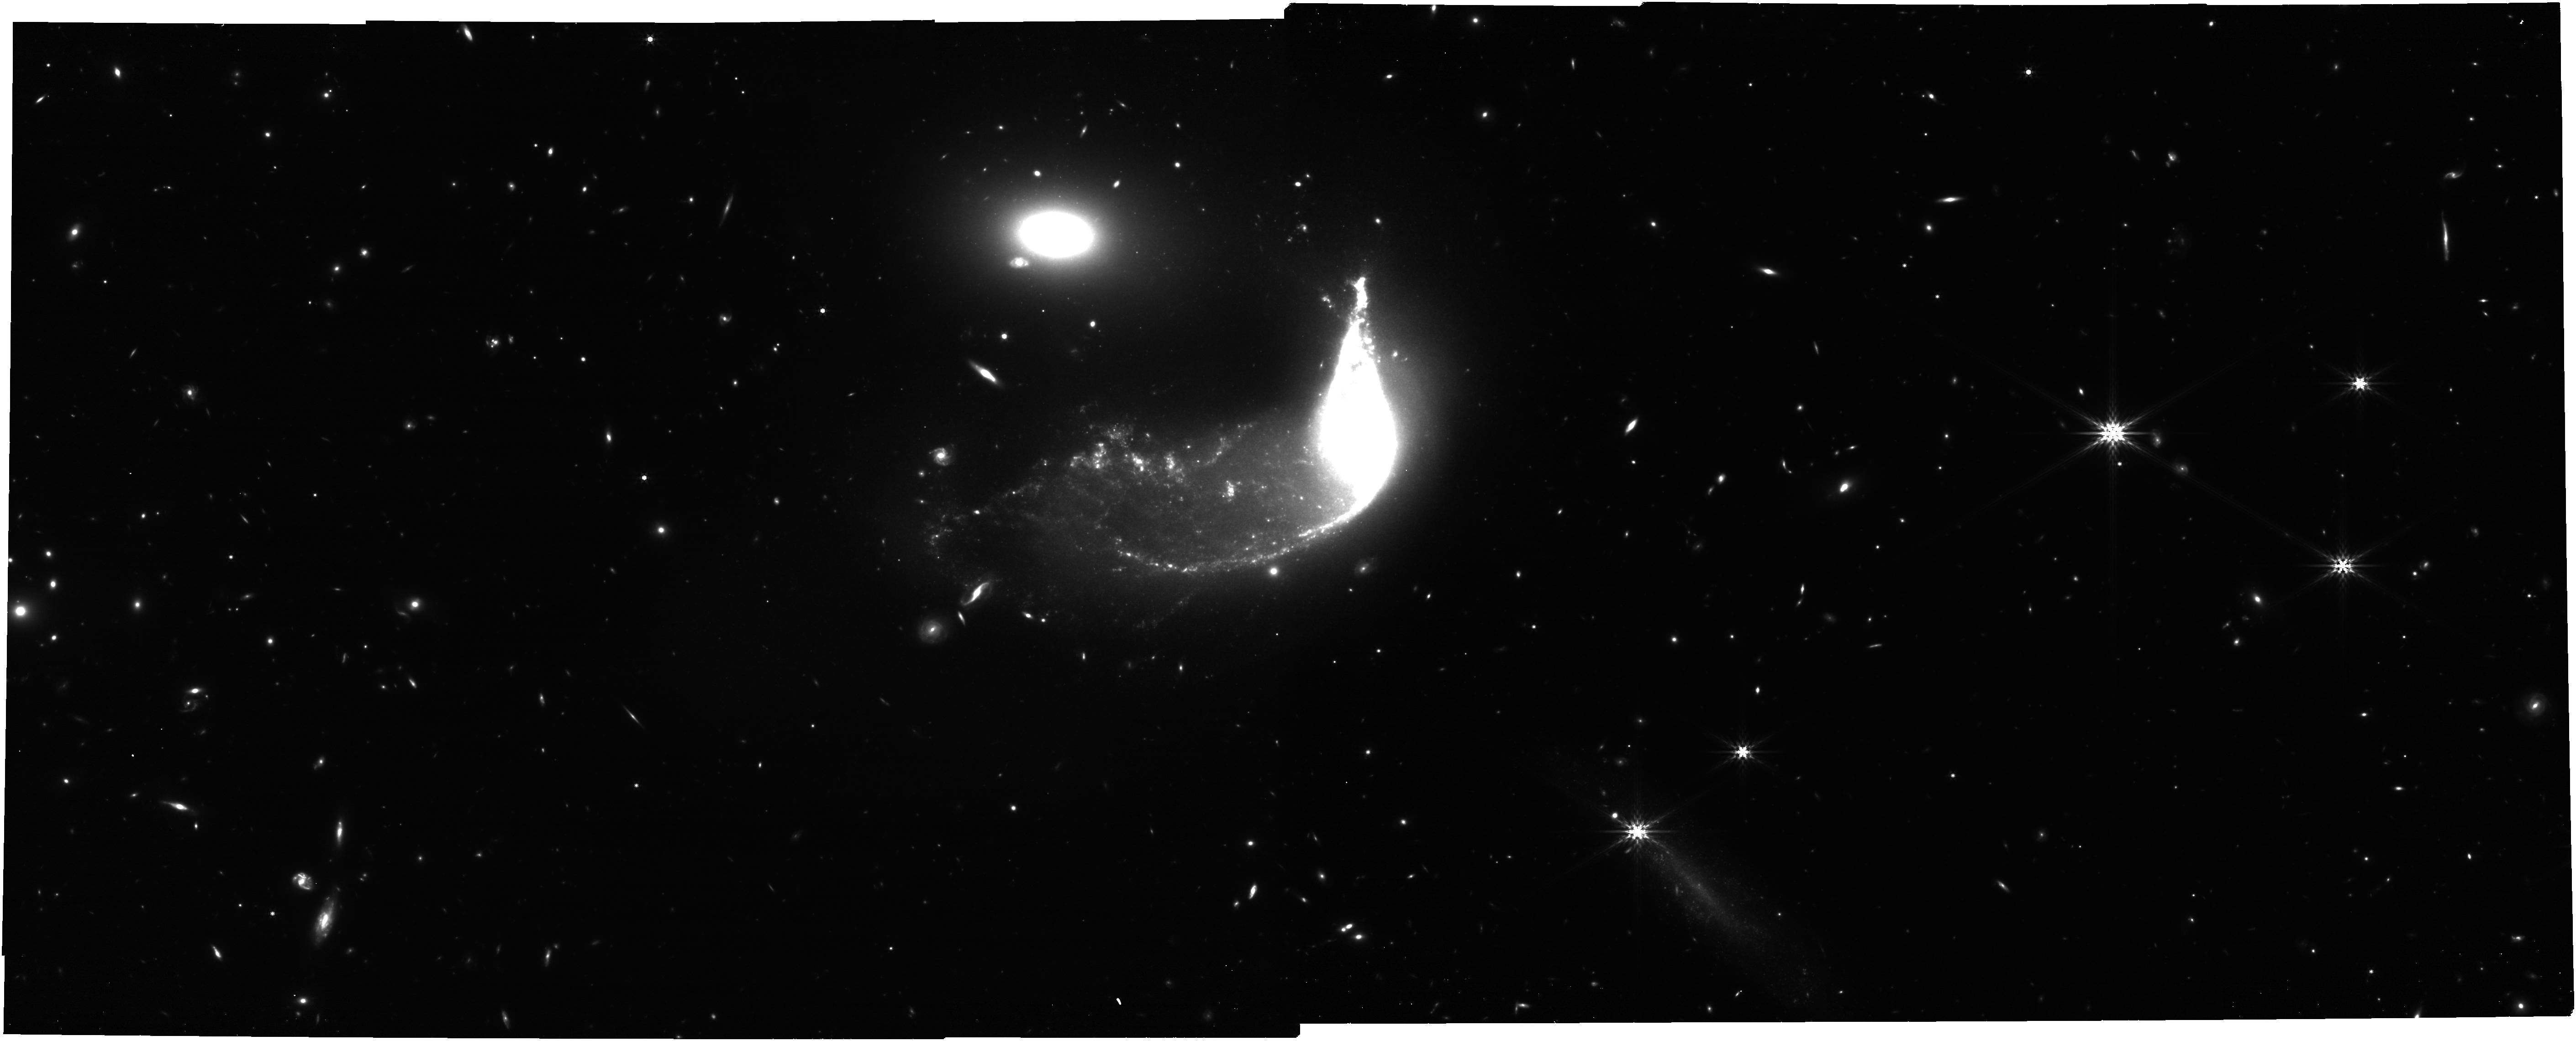
Target: Interacting_Galaxy_Pair_NIRCam. Instrument: NIRCAM. Filter: F444W. Exposure: 48 min. Observation ID: jw06564-o002_t002_nircam_clear-f444w

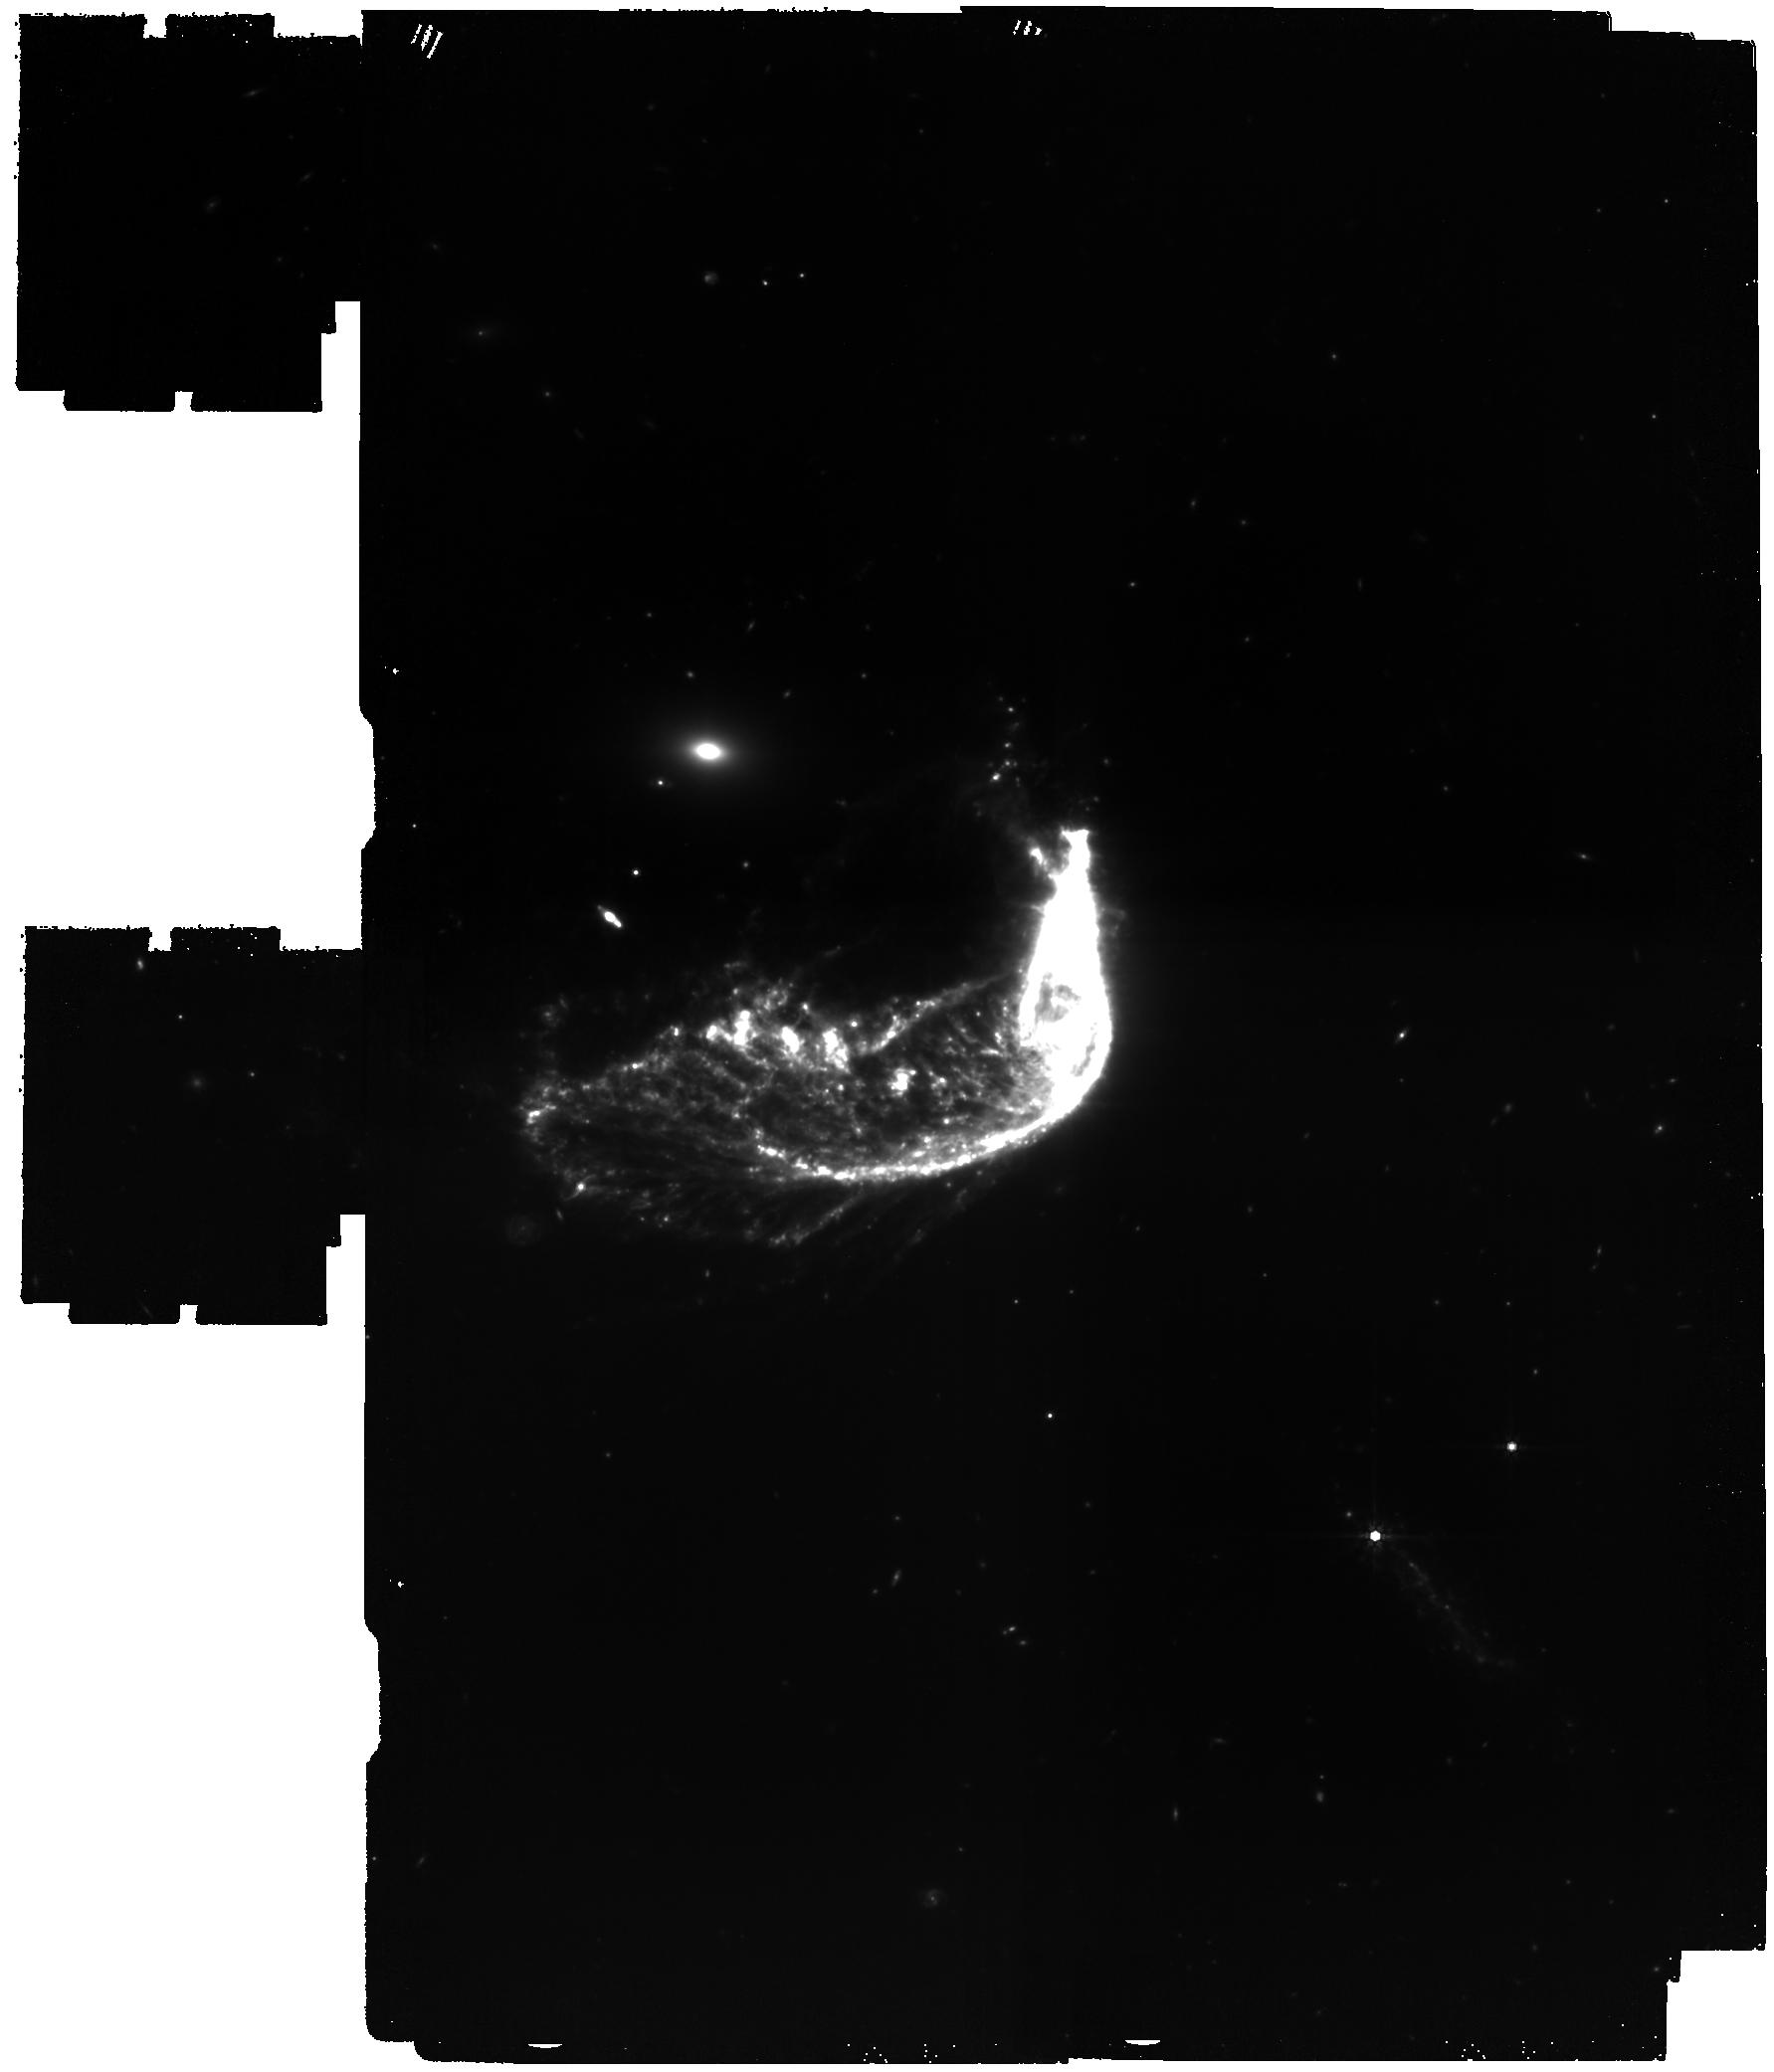
Target: Interacting_Galaxy_Pair_MIRI. Instrument: MIRI. Filter: F770W. Exposure: 2.8 h. Observation ID: jw06564-o001_t001_miri_f770w

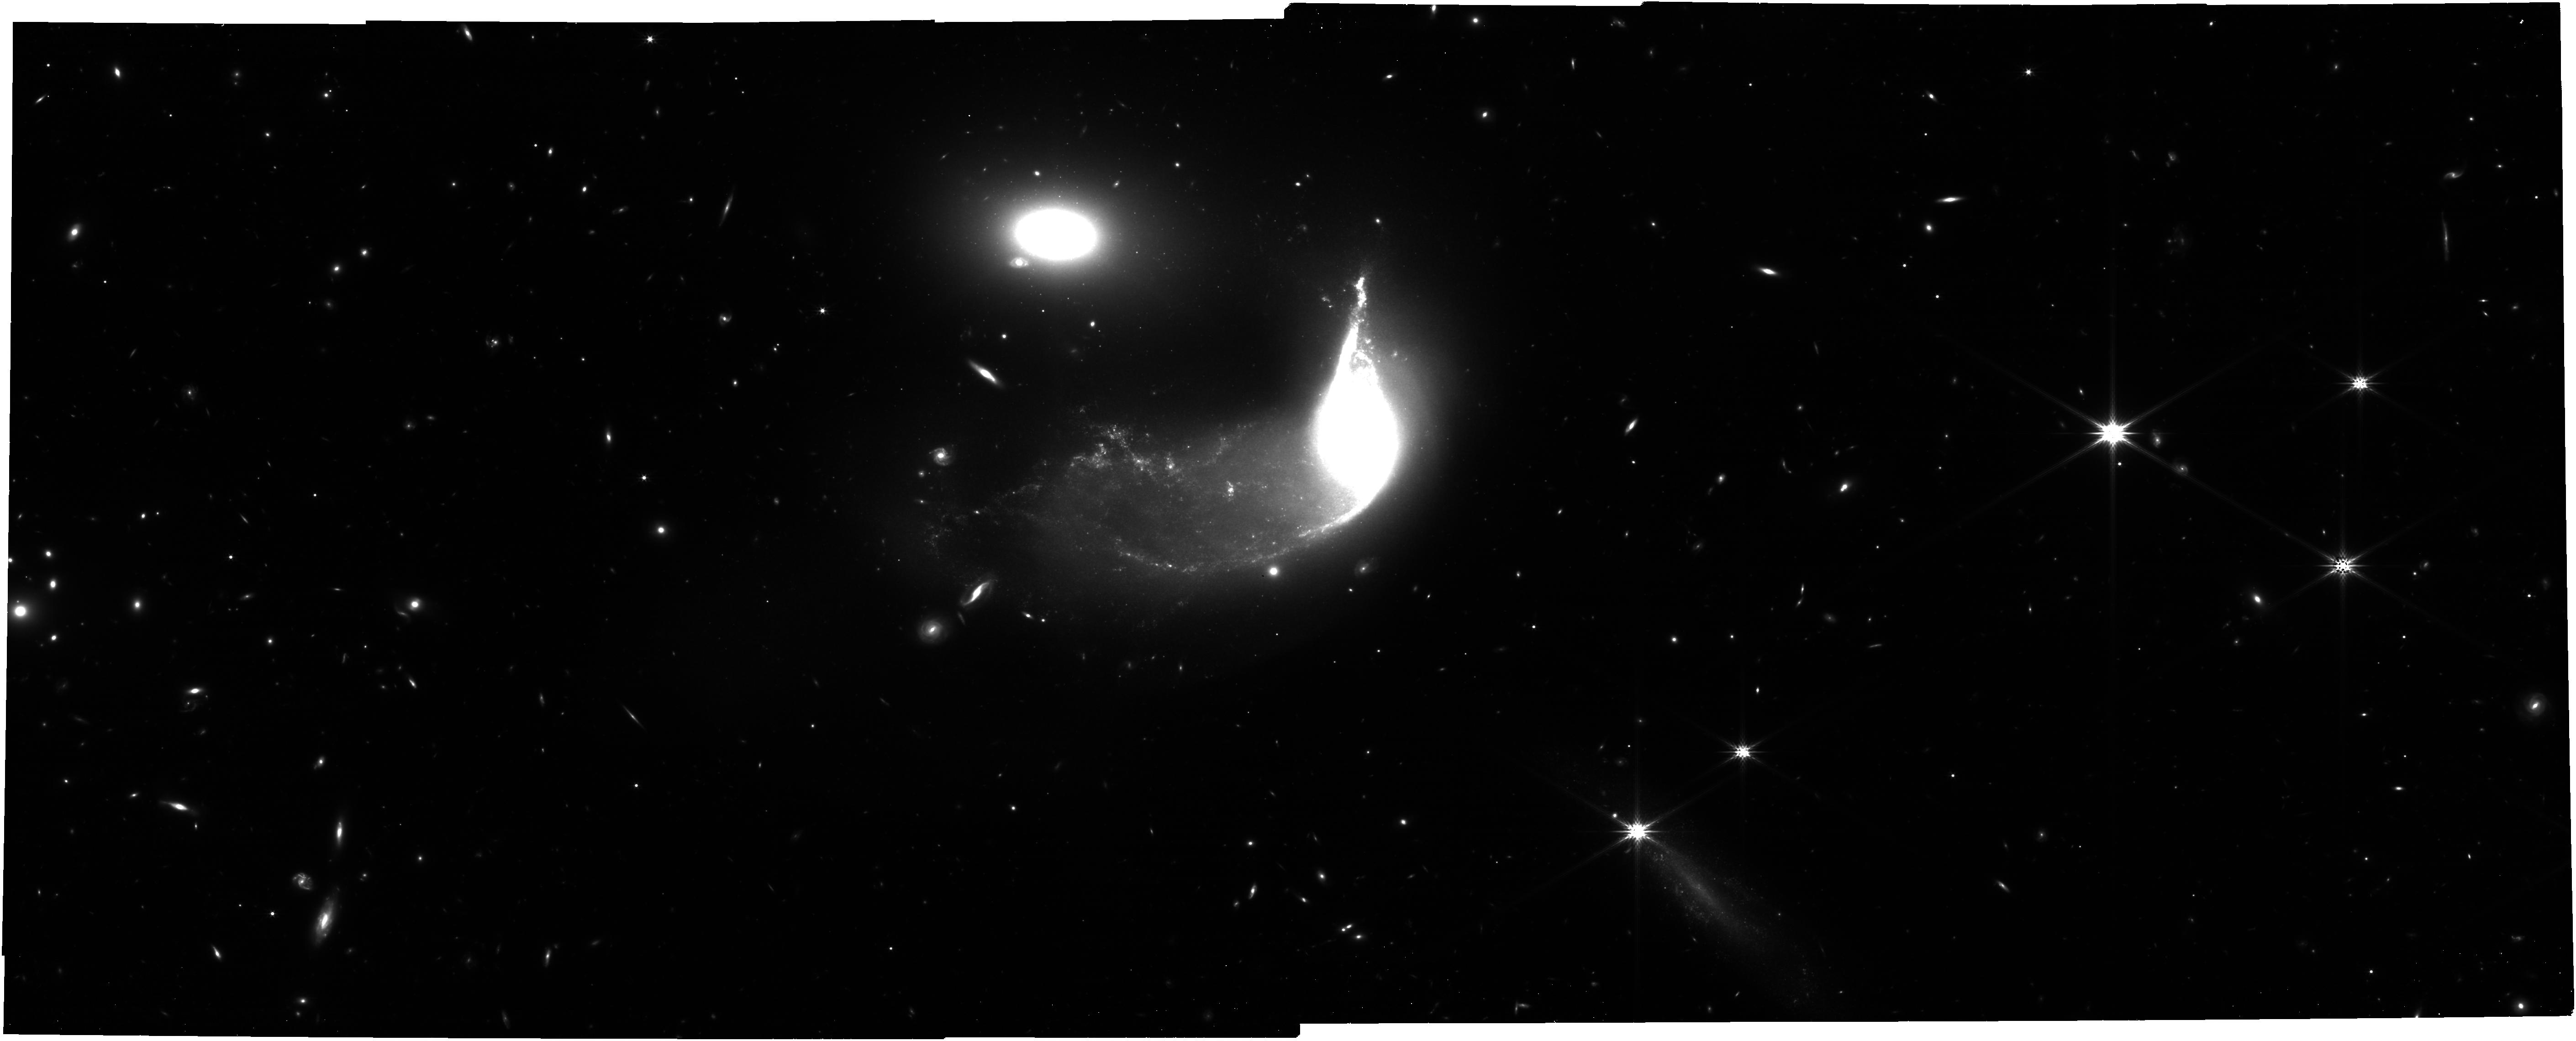
Target: Interacting_Galaxy_Pair_NIRCam. Instrument: NIRCAM. Filter: F277W. Exposure: 48 min. Observation ID: jw06564-o002_t002_nircam_clear-f277w

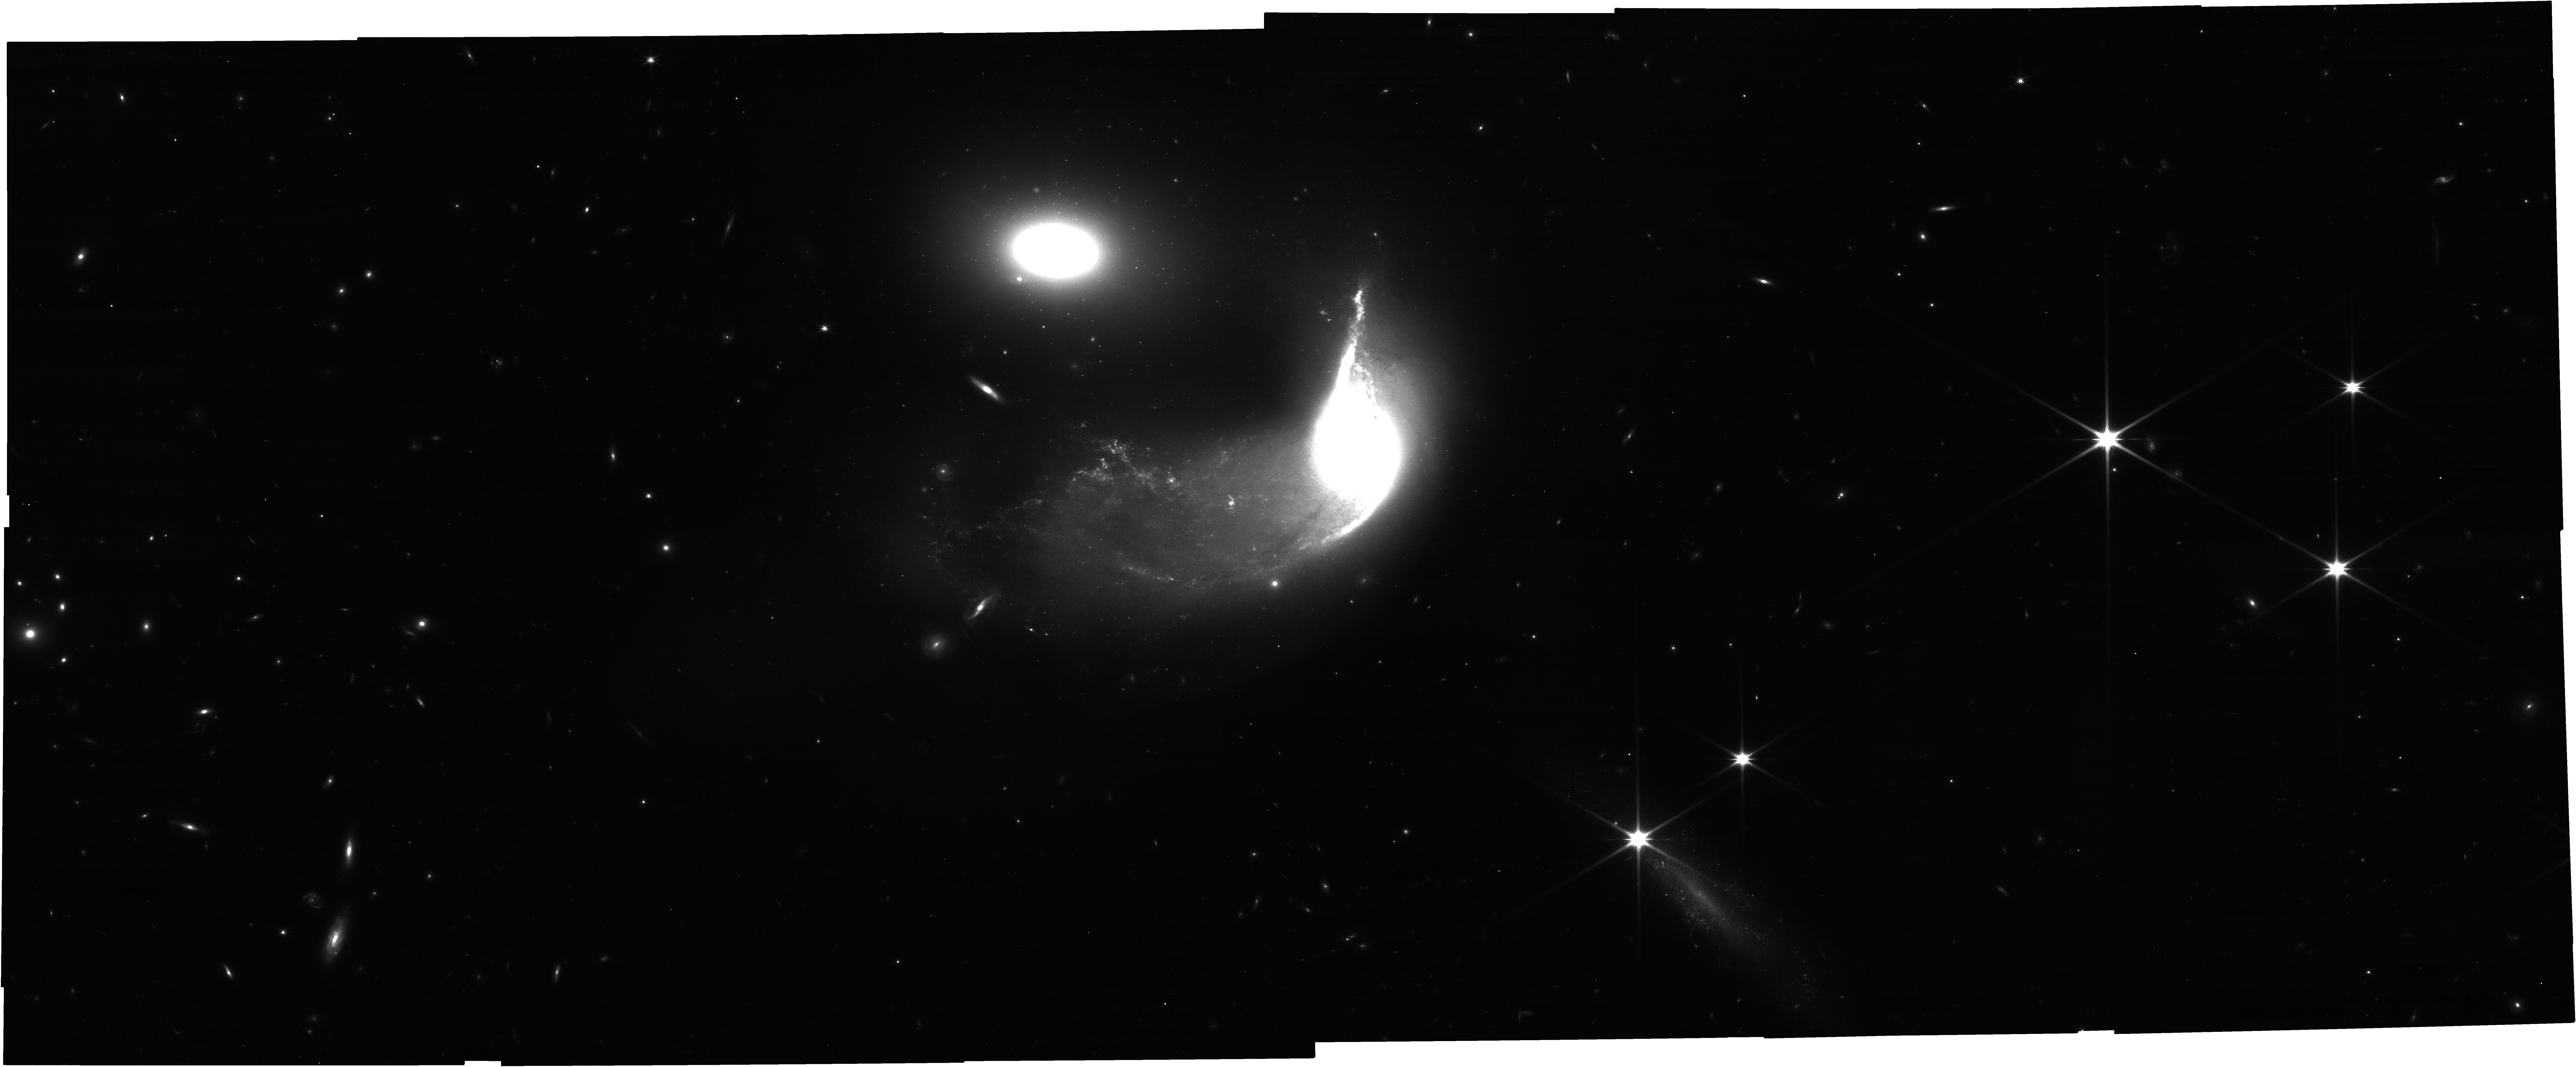
Target: Interacting_Galaxy_Pair_NIRCam. Instrument: NIRCAM. Filter: F150W. Exposure: 48 min. Observation ID: jw06564-o002_t002_nircam_clear-f150w

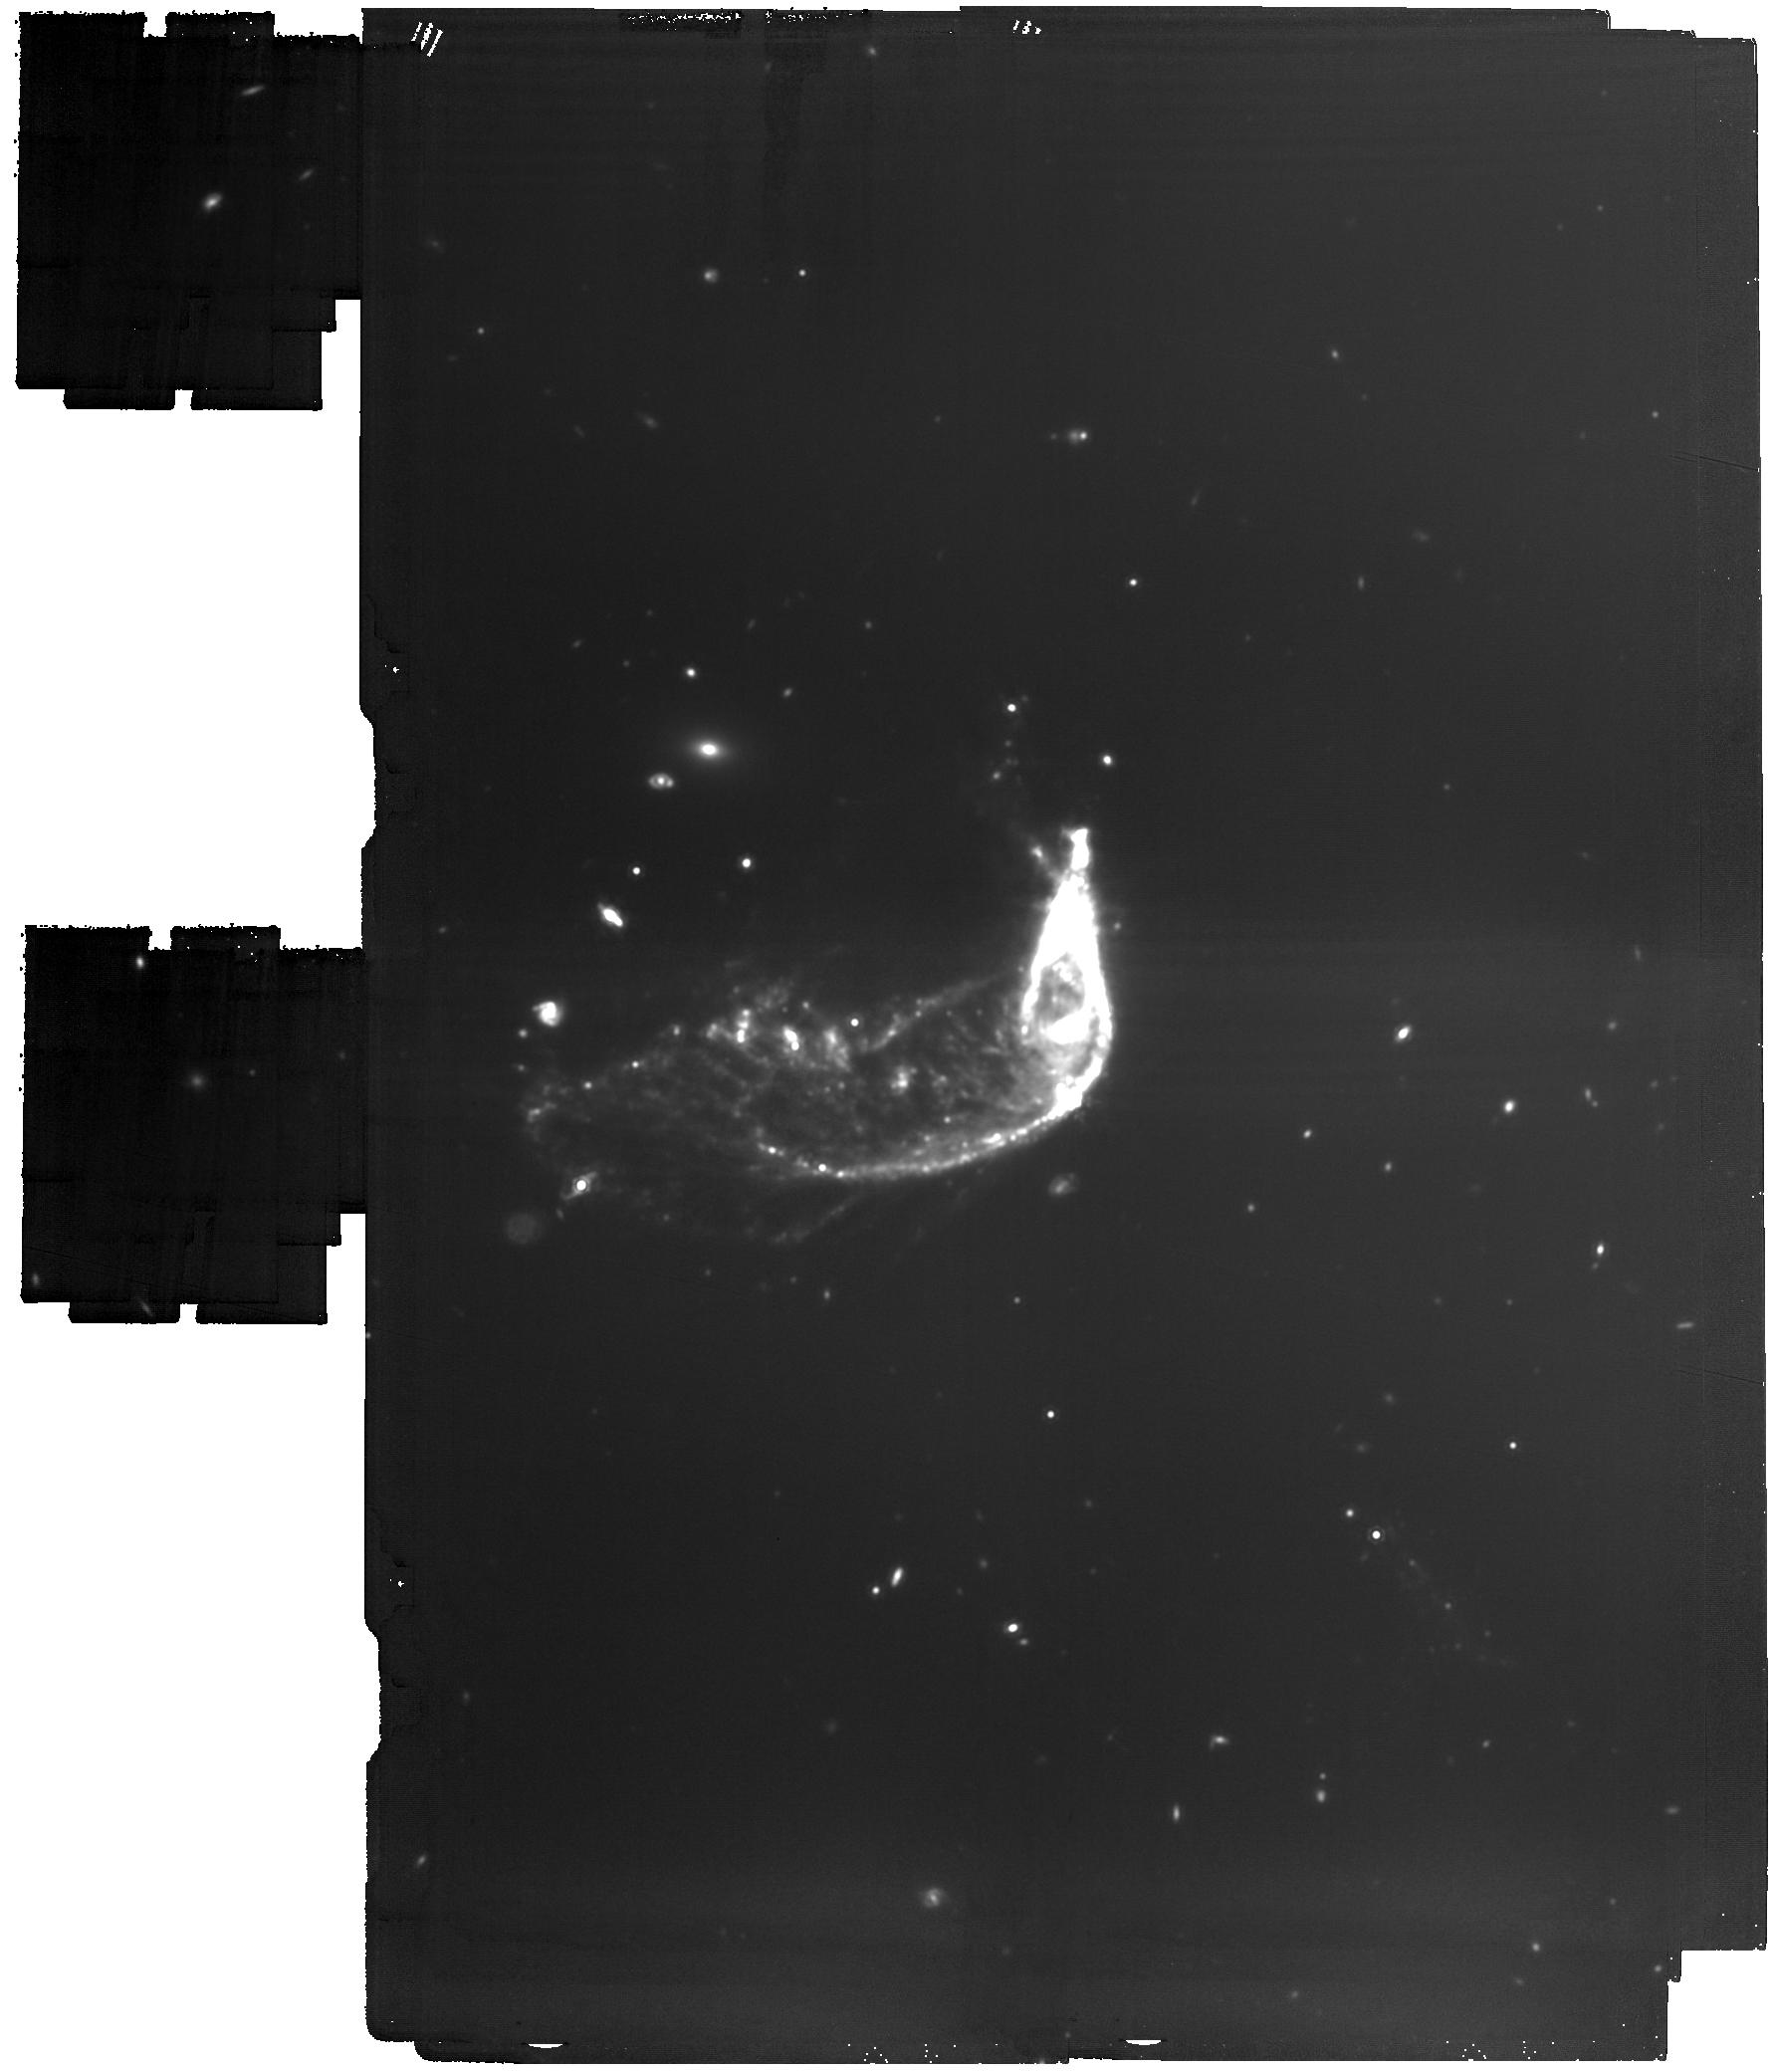
Target: Interacting_Galaxy_Pair_MIRI. Instrument: MIRI. Filter: F1500W. Exposure: 2.8 h. Observation ID: jw06564-o001_t001_miri_f1500w

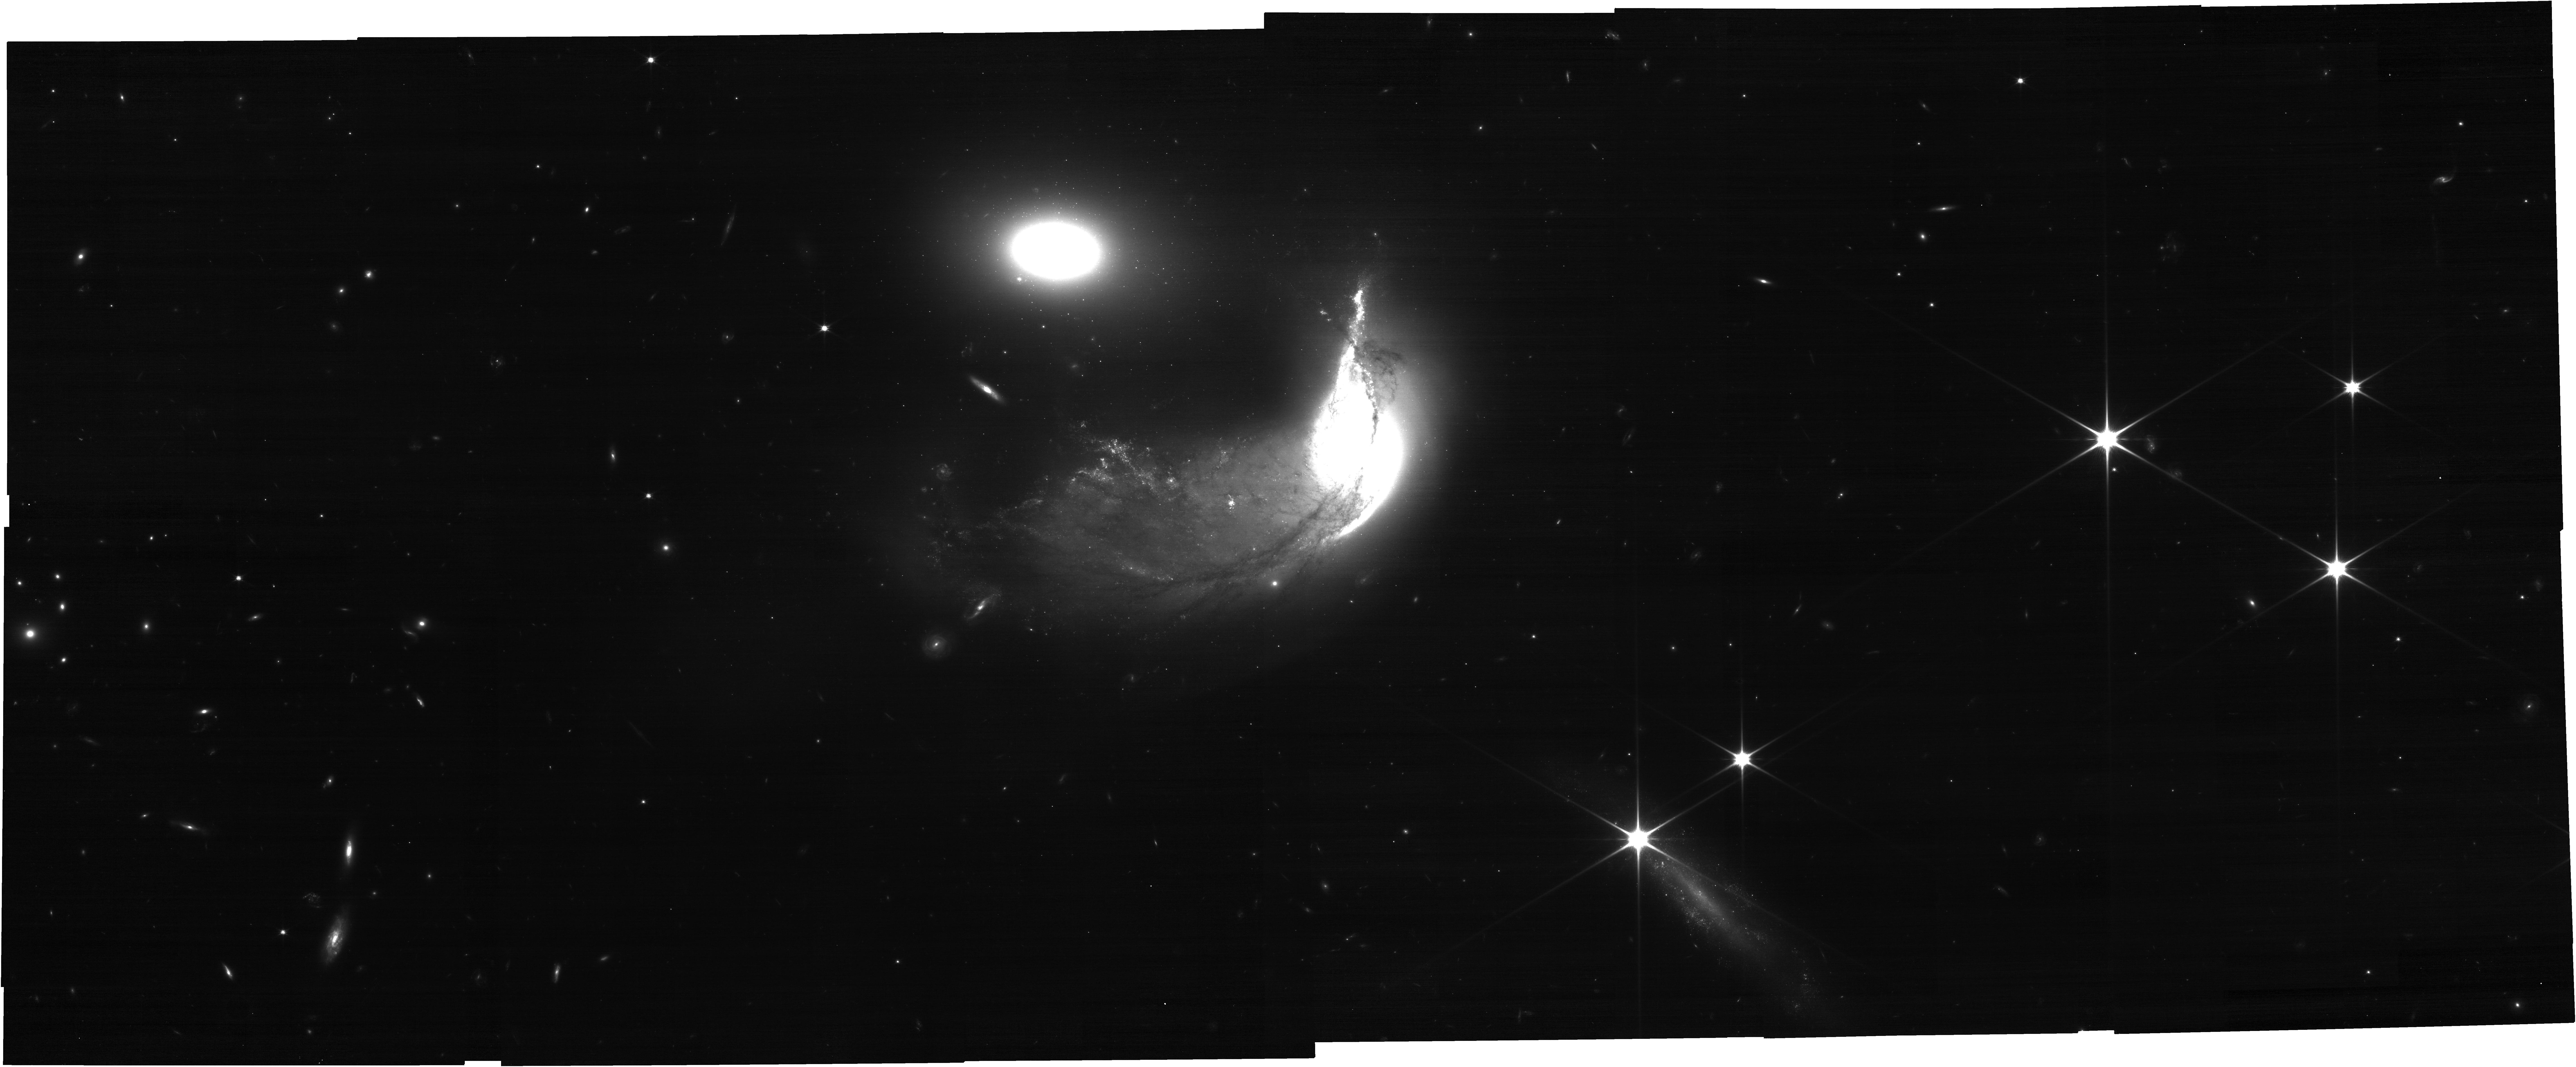
Target: Interacting_Galaxy_Pair_NIRCam. Instrument: NIRCAM. Filter: F090W. Exposure: 48 min. Observation ID: jw06564-o002_t002_nircam_clear-f090w

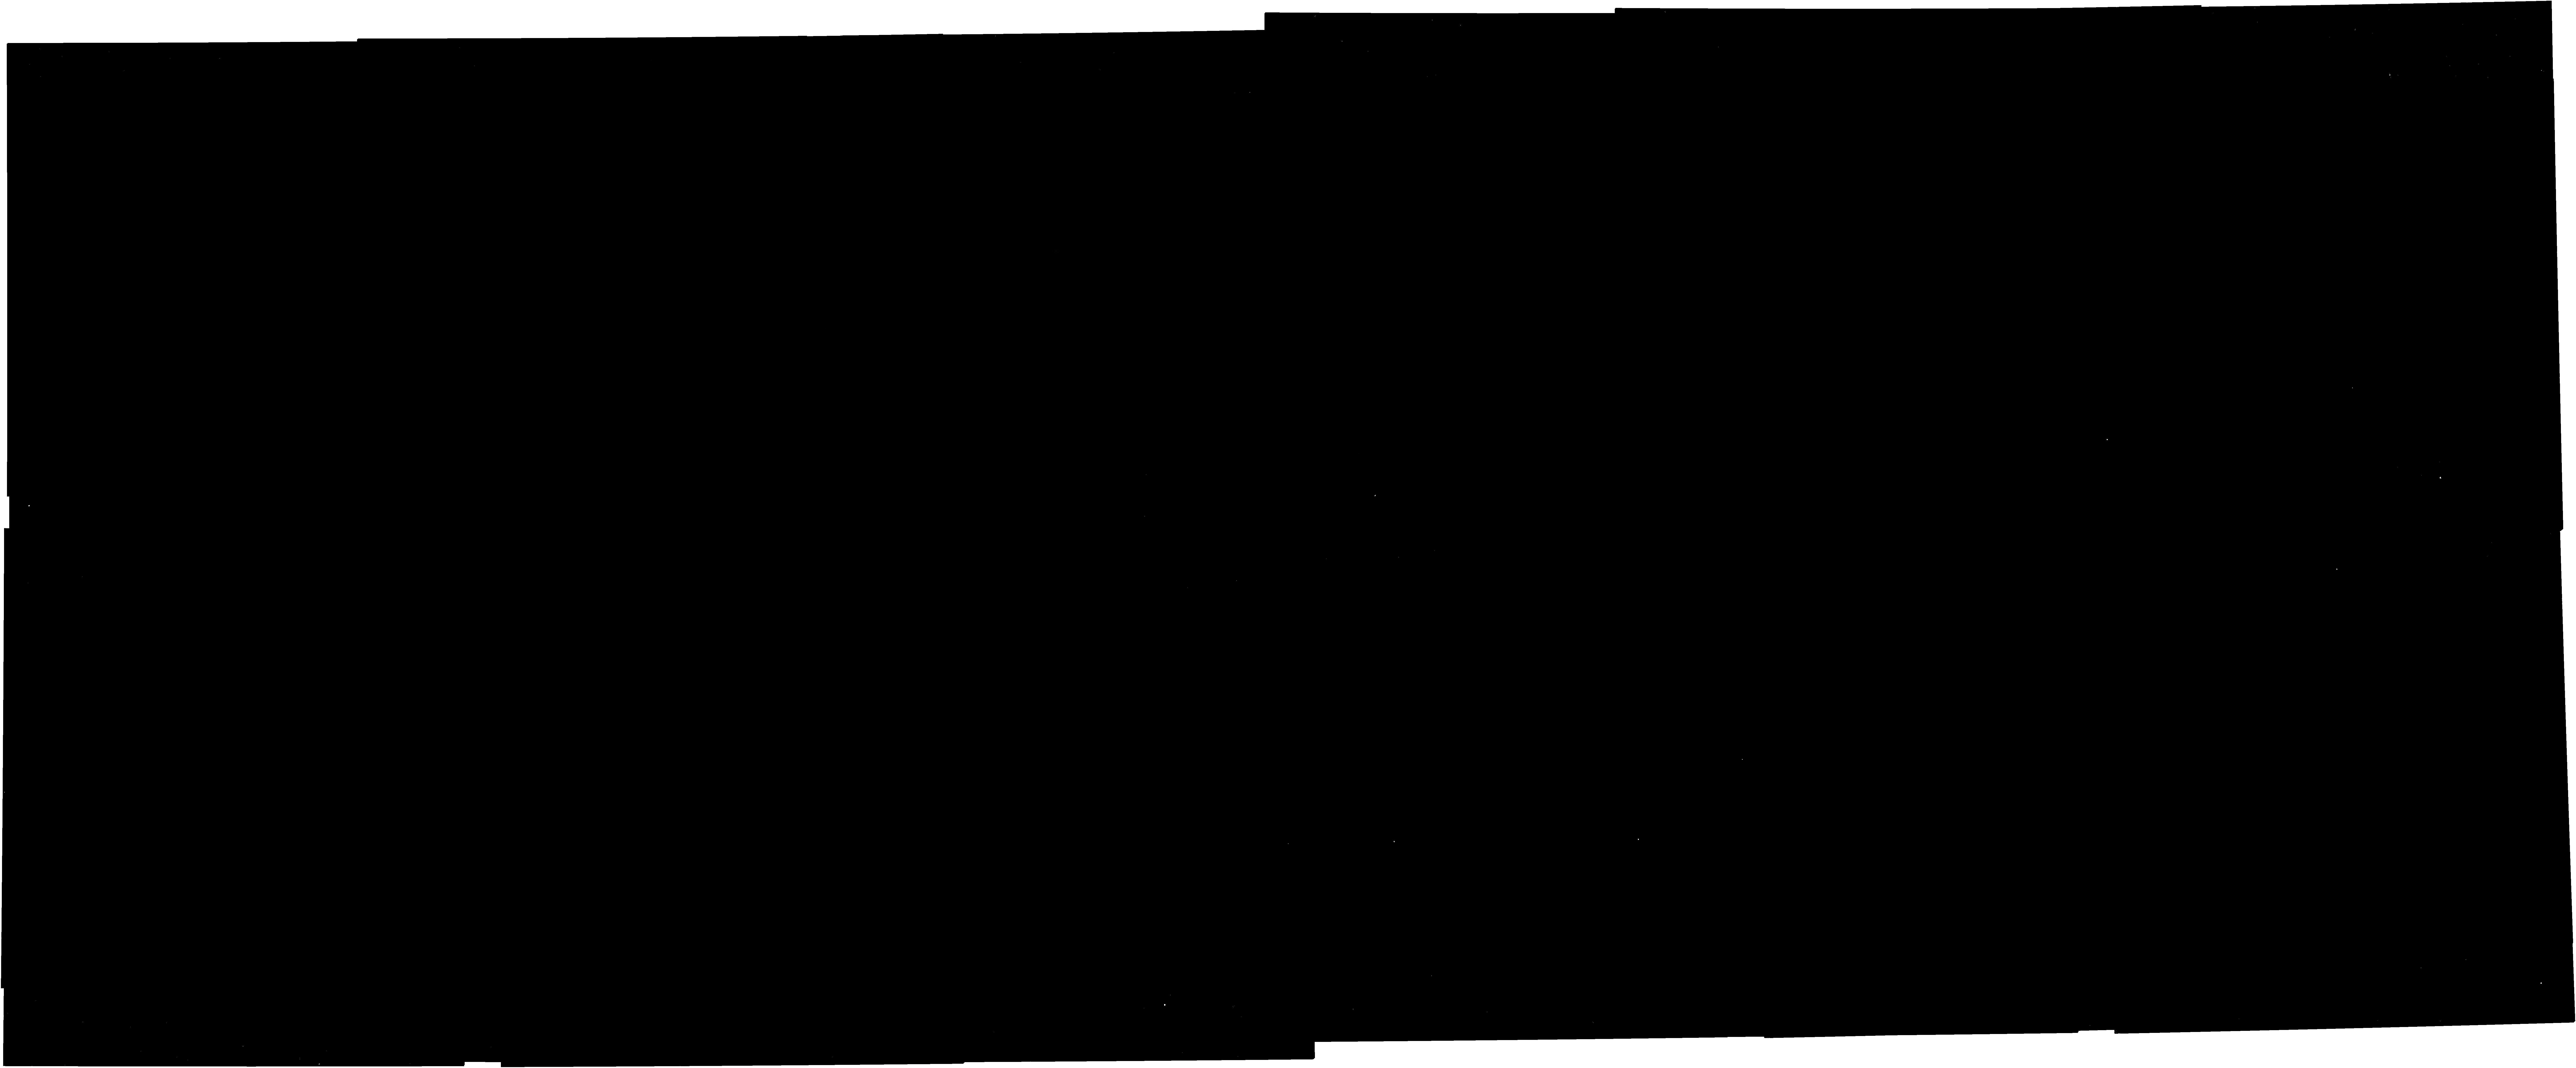
Target: Interacting_Galaxy_Pair_NIRCam. Instrument: NIRCAM. Filter: F200W. Exposure: 48 min. Observation ID: jw06564-o002_t002_nircam_clear-f200w

Imaging of Interacting Galaxies (PI: Garcia Marin, Macarena)

We will obtain broadband imaging with NIRCam and MIRI of an interacting galaxy pair, capturing the tidal tails and new star formation occuring as result of the tidal forces involved. This distinctive system of galaxies is close enough to resolve some details of star formation regions in the tidal tails with JWST.